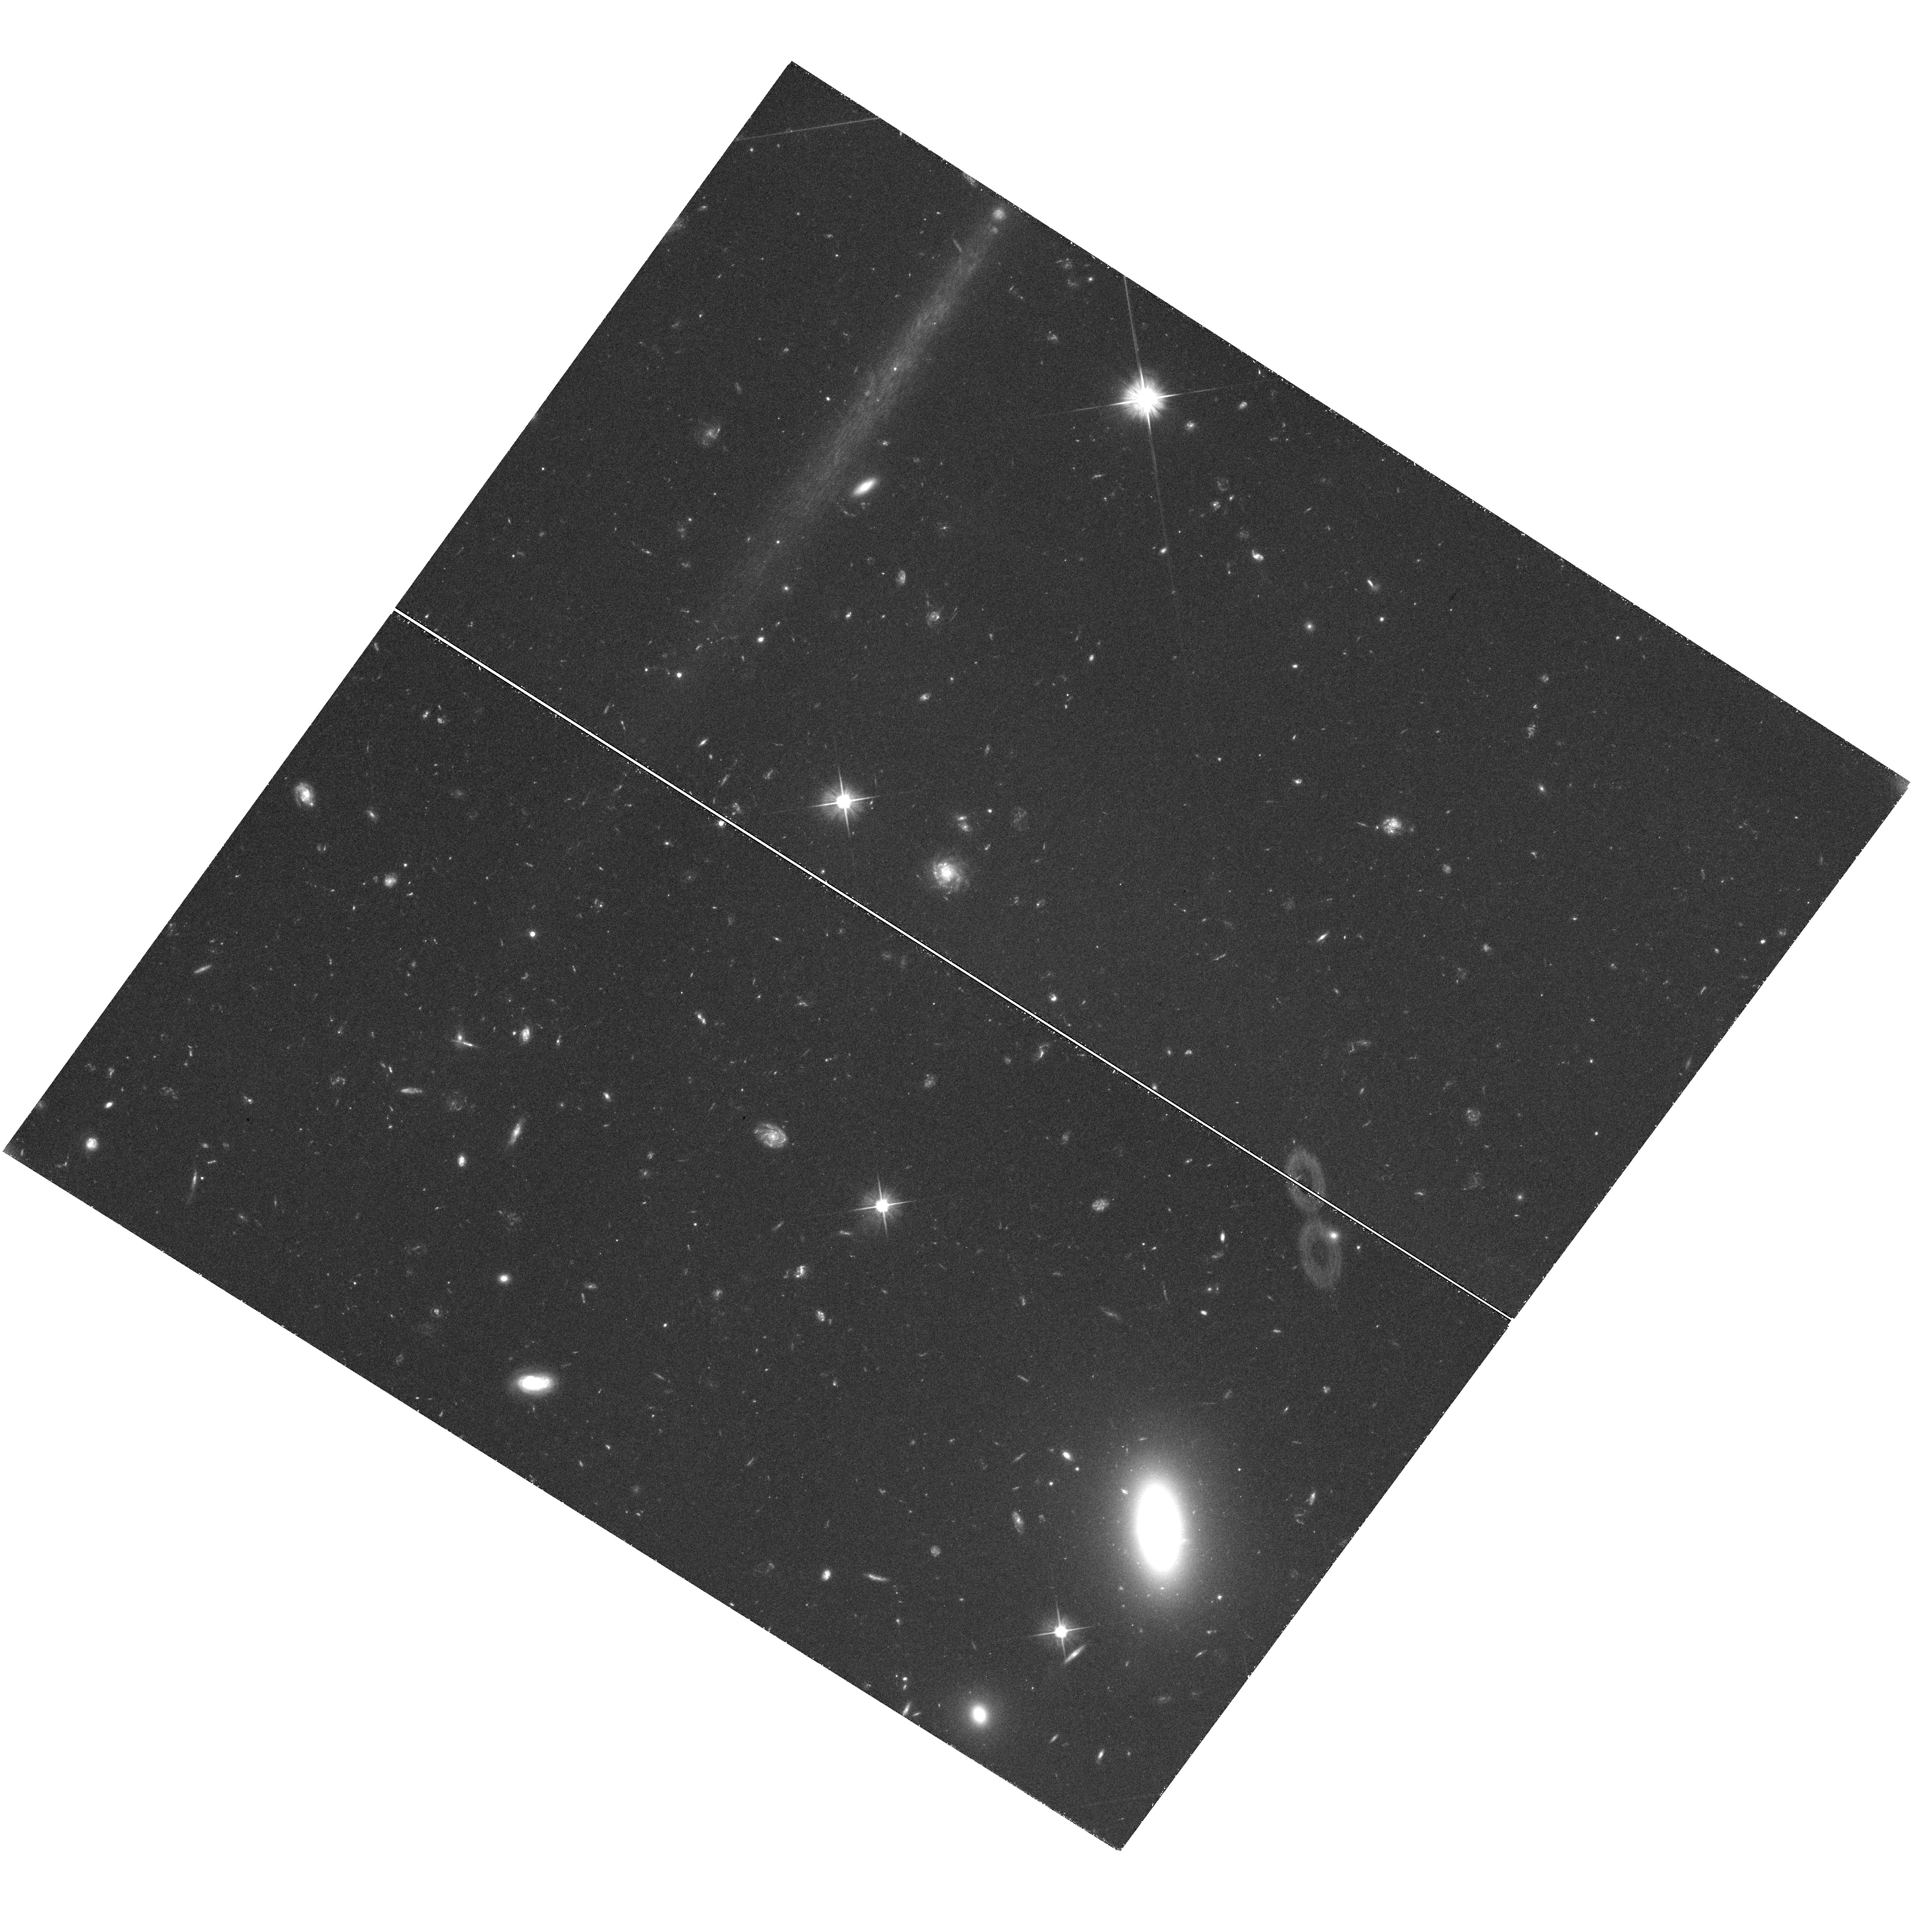
Target: LEO-T
Instrument: WFC3/UVIS
Filter: F606W
Exposure: 1.8 h
Observation ID: hst_12914_02_wfc3_uvis_f606w_ic0802

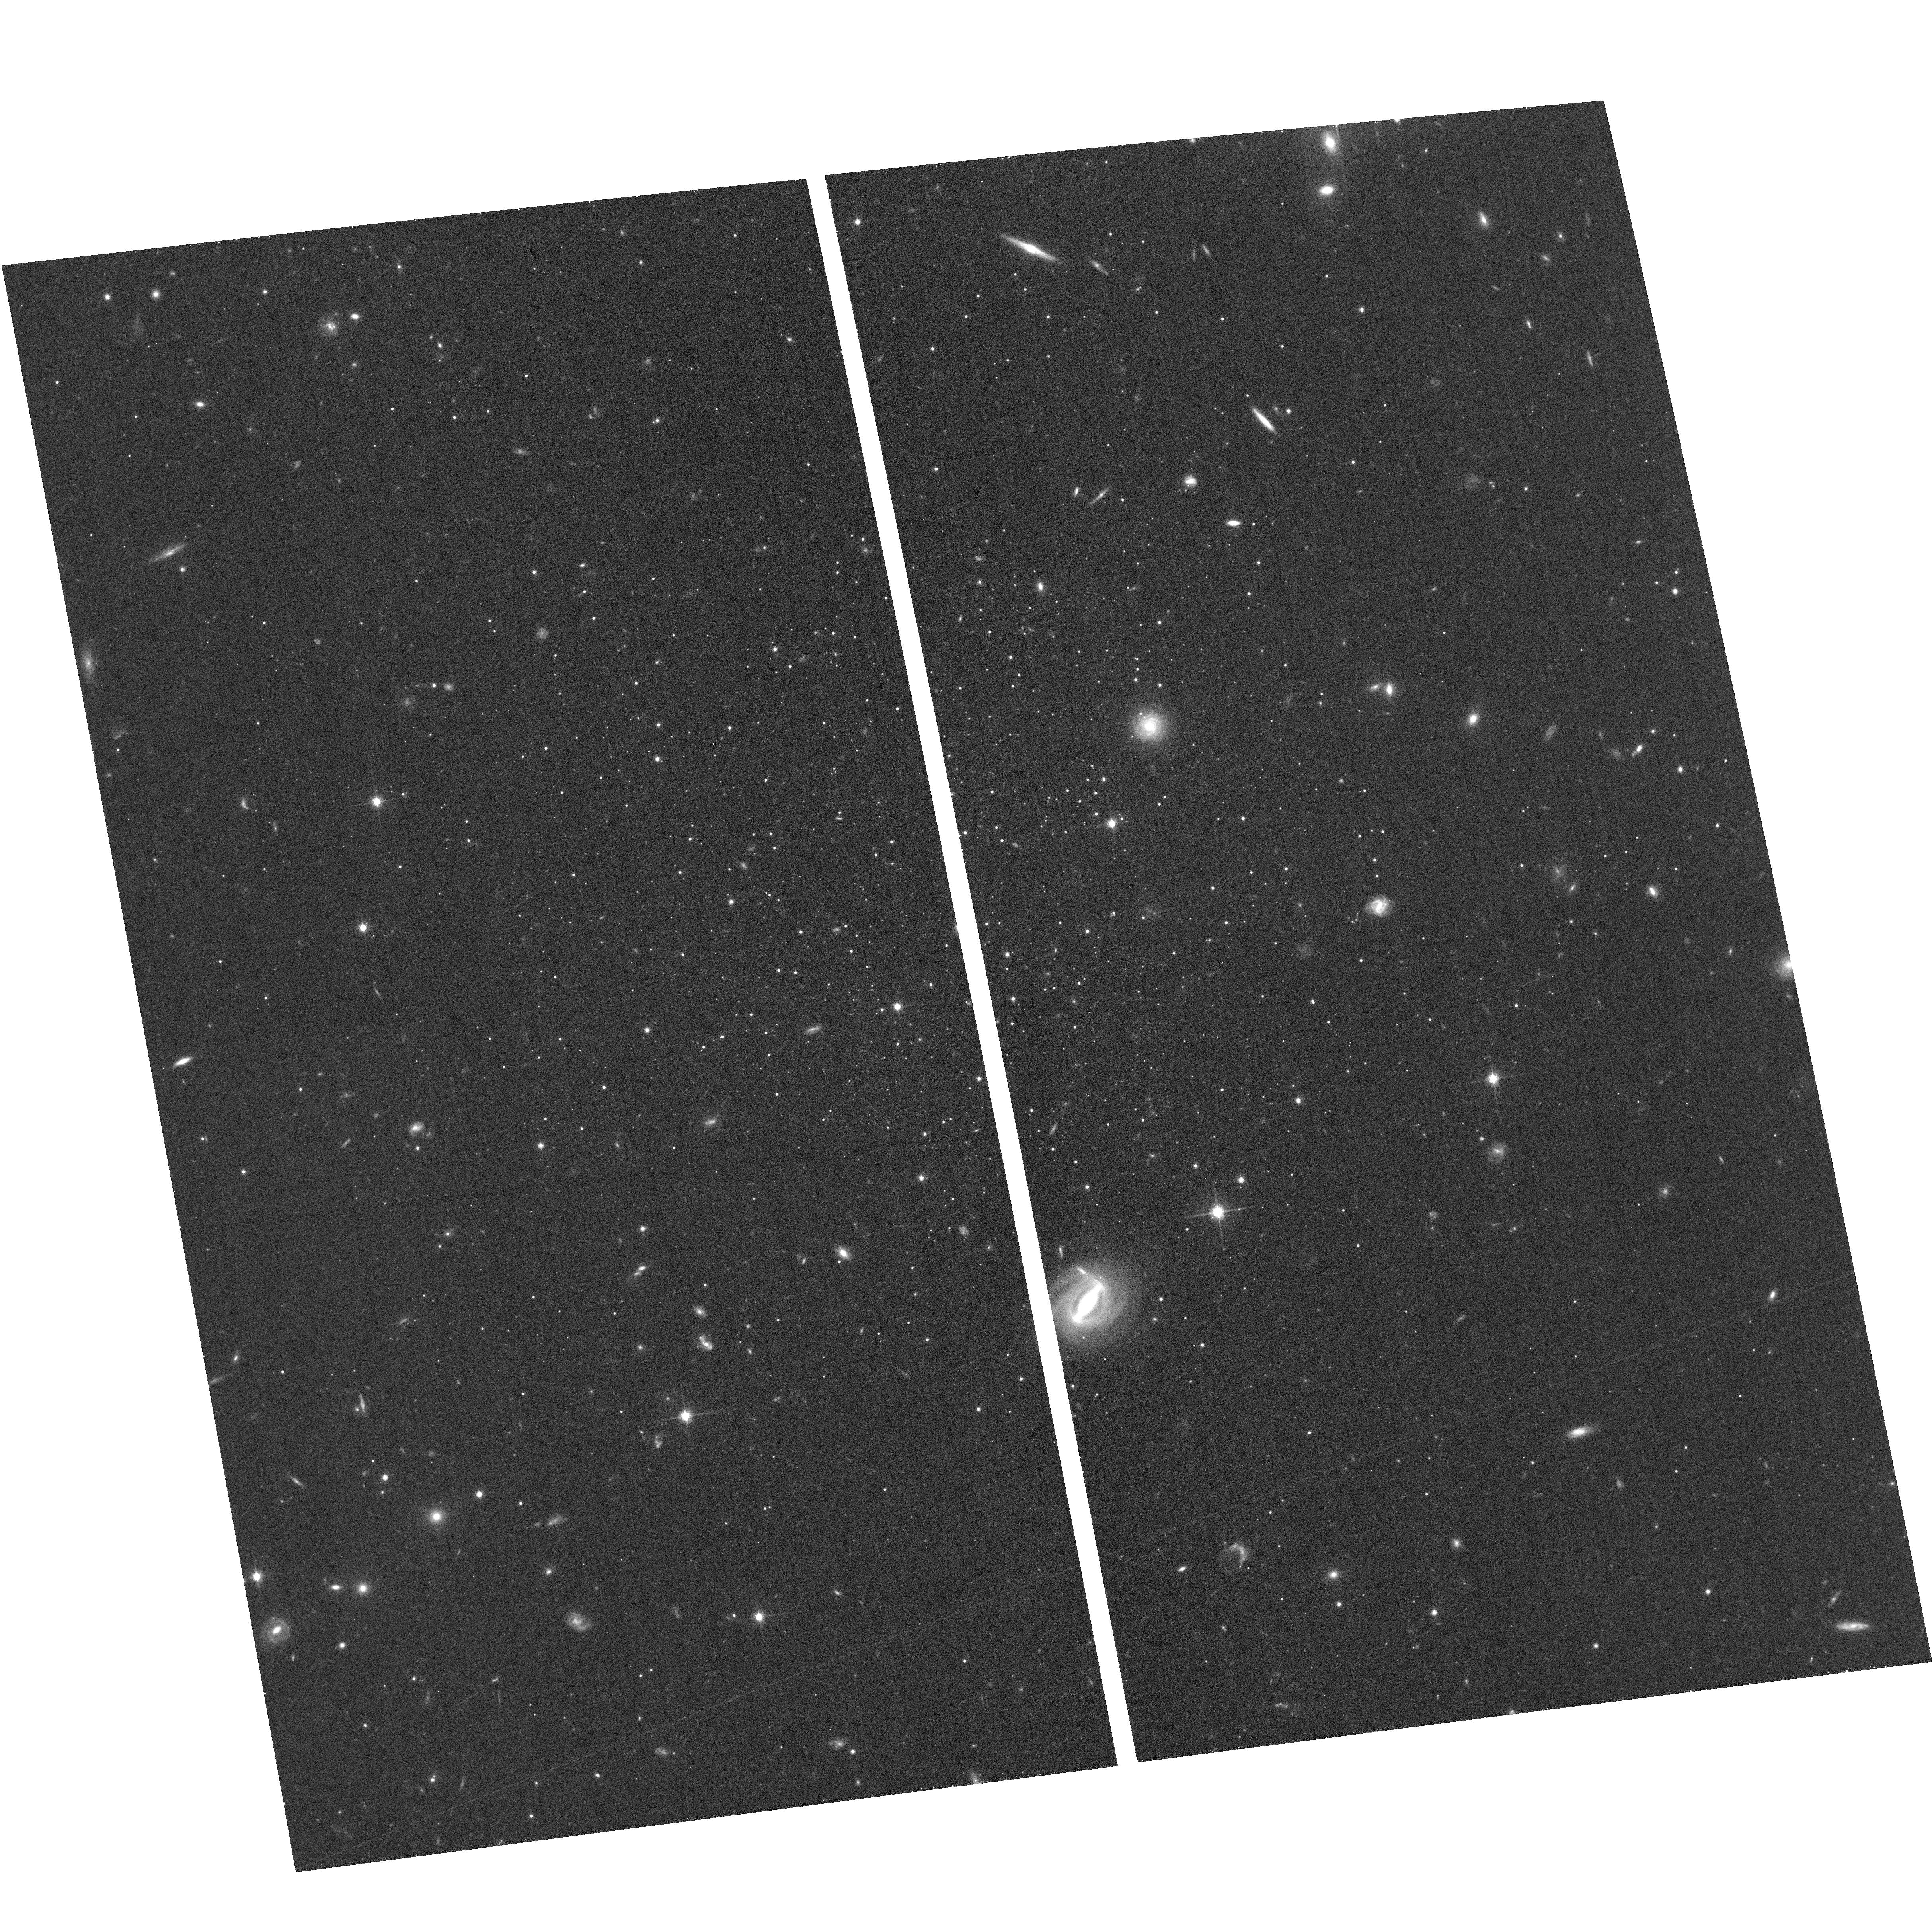
Target: LEO-T
Instrument: ACS/WFC
Filter: F814W
Exposure: 16 min
Observation ID: hst_12914_01_acs_wfc_f814w_jc0801

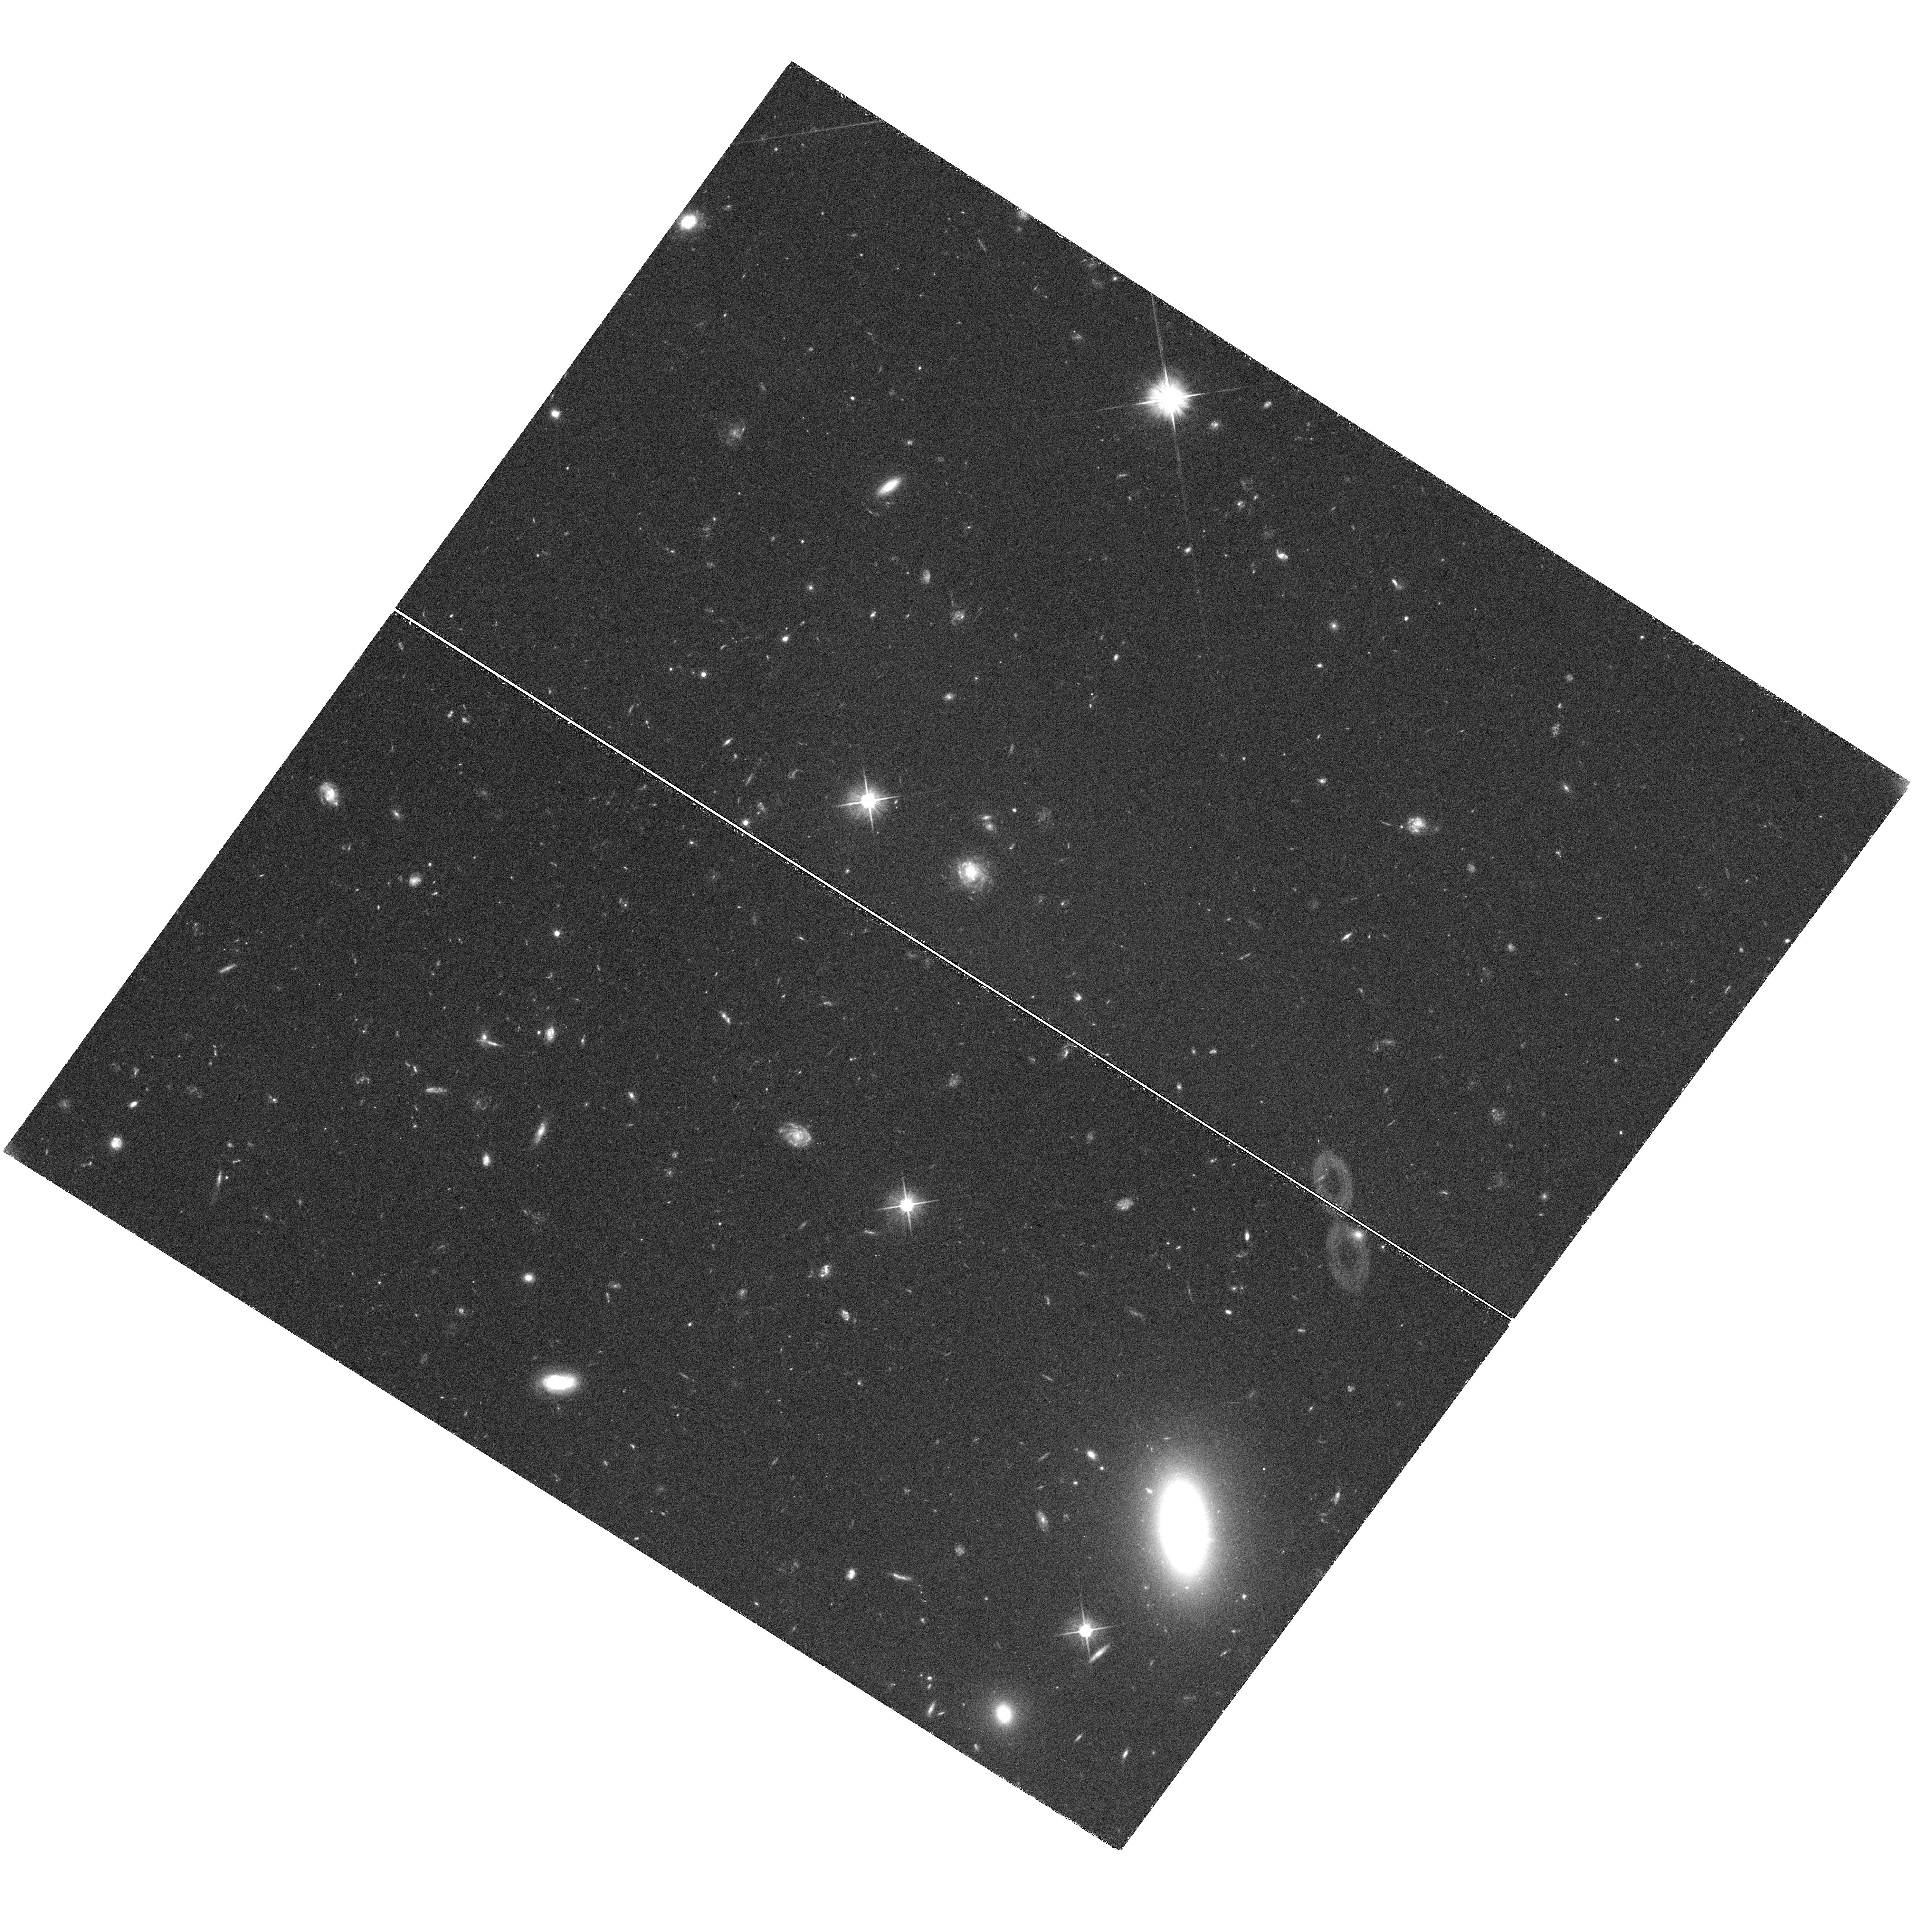
Target: LEO-T
Instrument: WFC3/UVIS
Filter: F606W
Exposure: 1.8 h
Observation ID: hst_12914_04_wfc3_uvis_f606w_ic0804

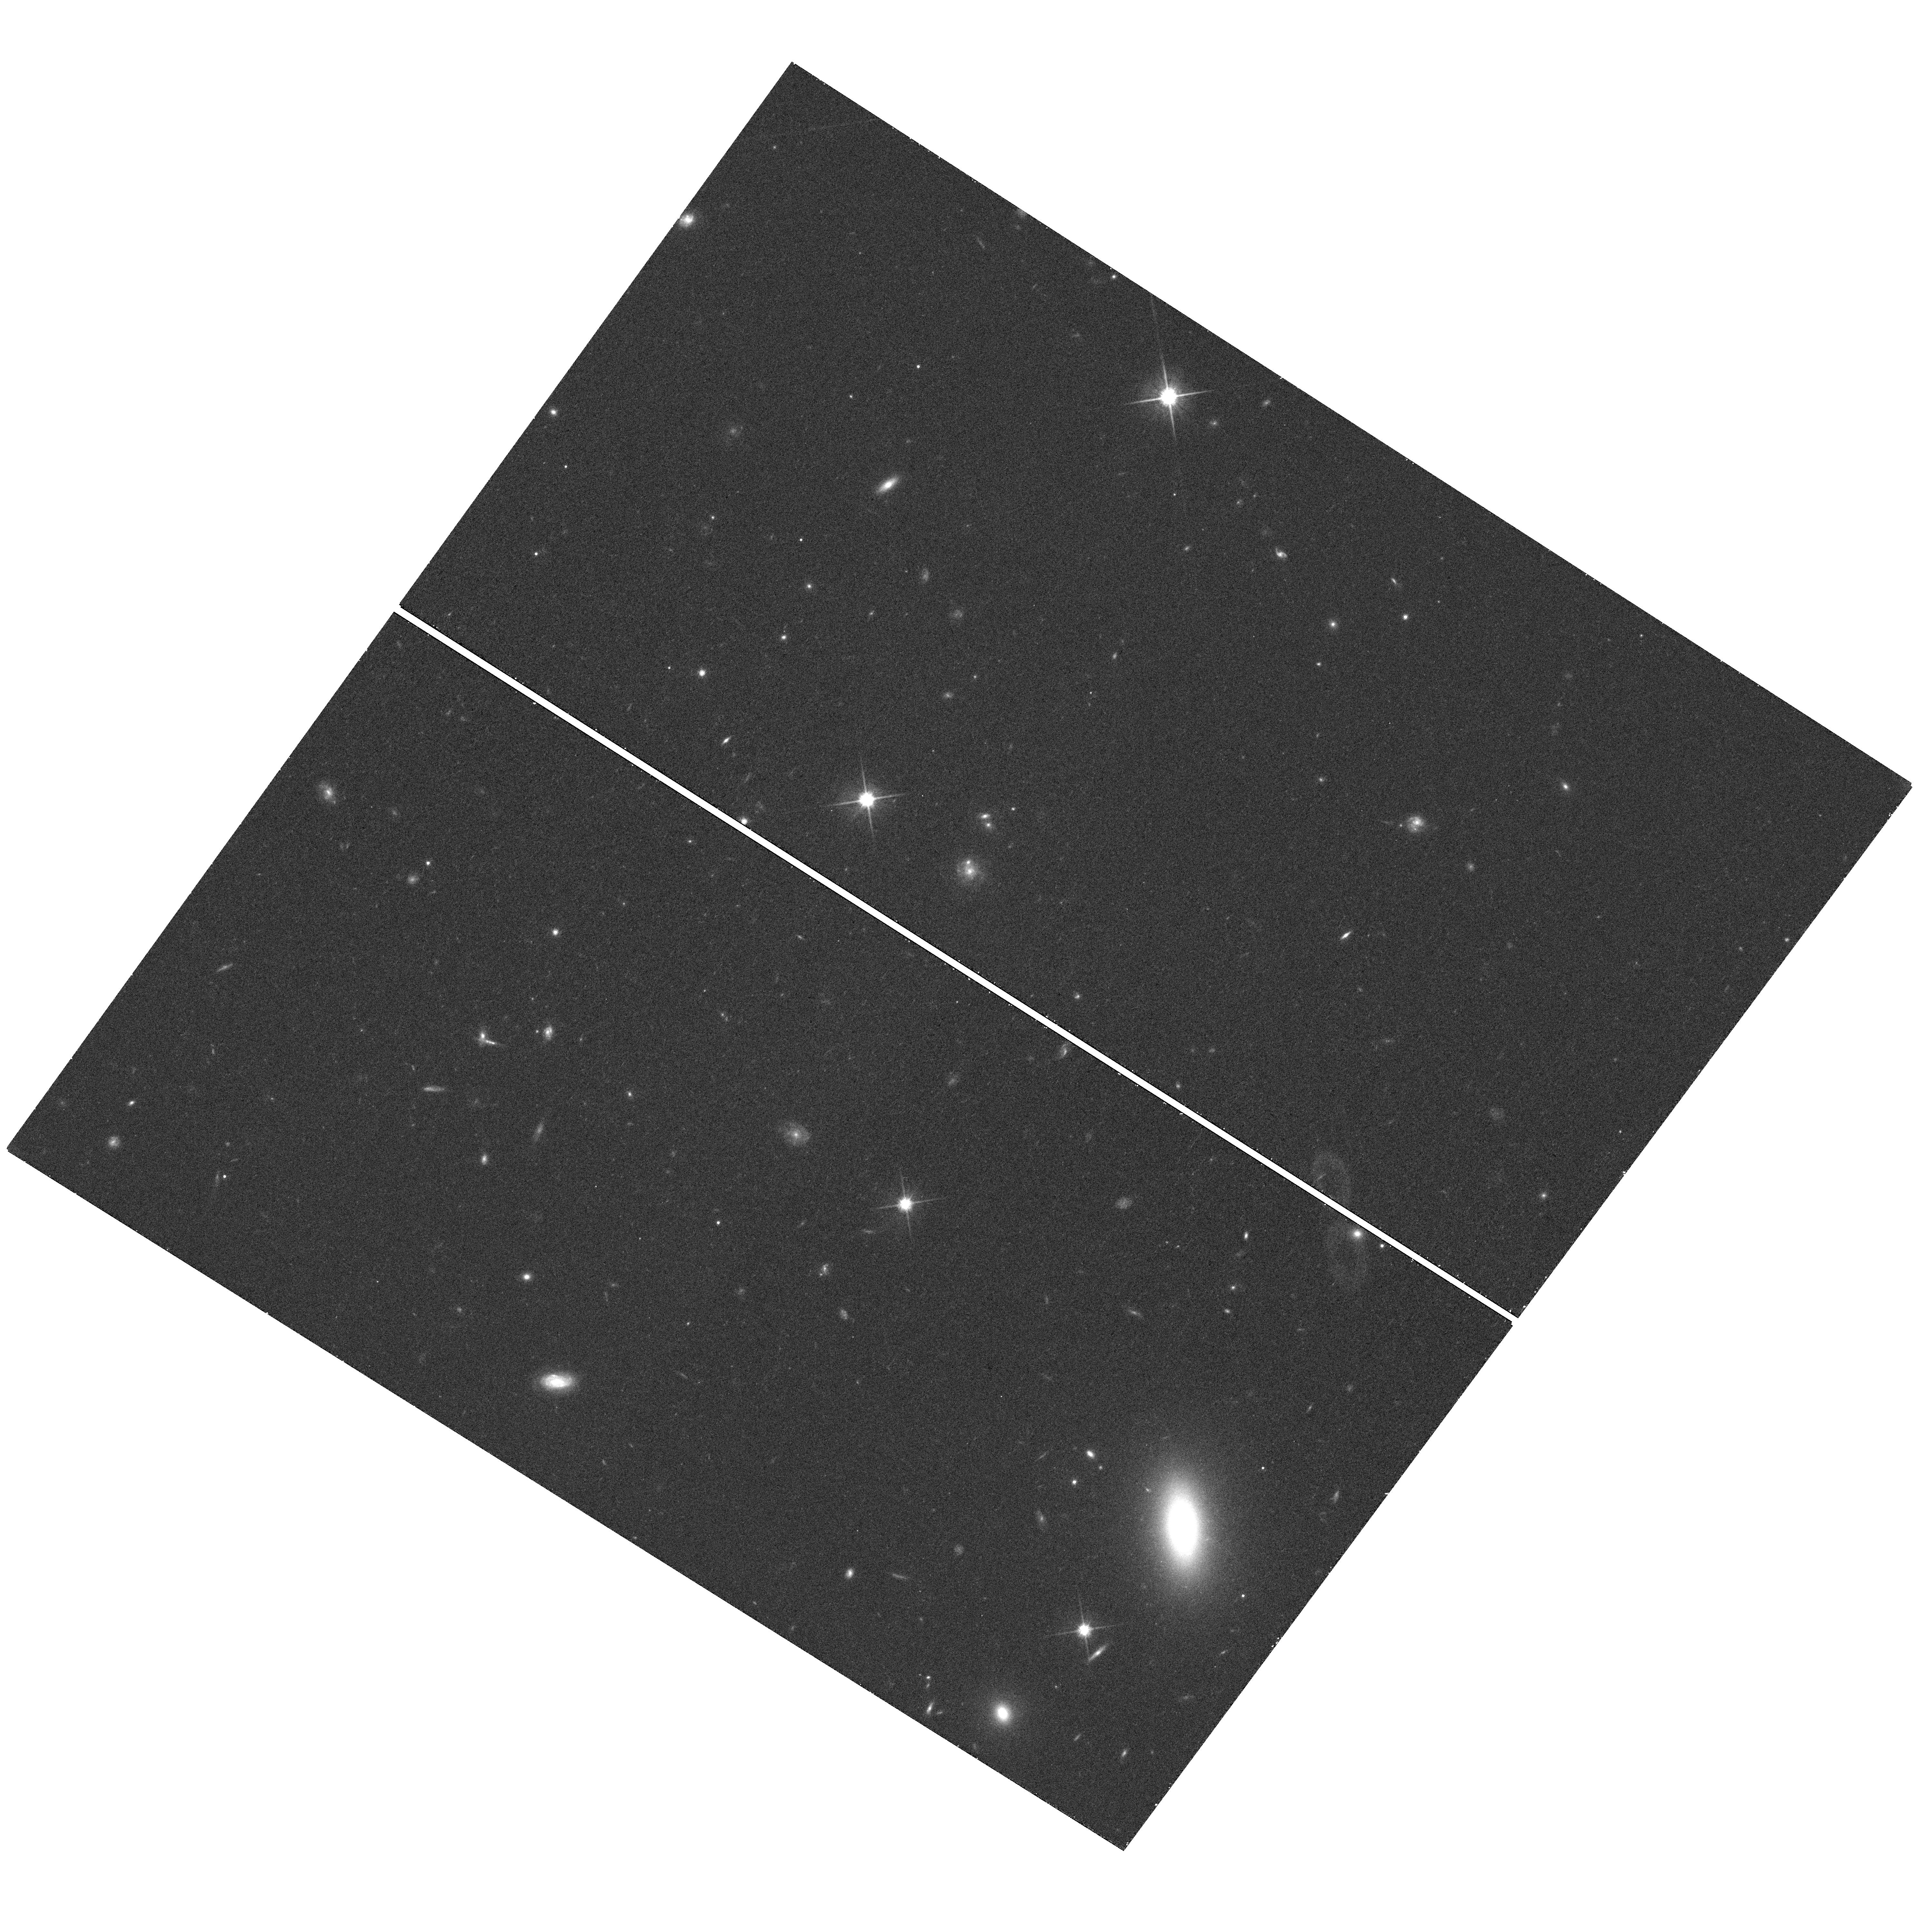
Target: LEO-T
Instrument: WFC3/UVIS
Filter: F814W
Exposure: 16 min
Observation ID: hst_12914_03_wfc3_uvis_f814w_ic0803

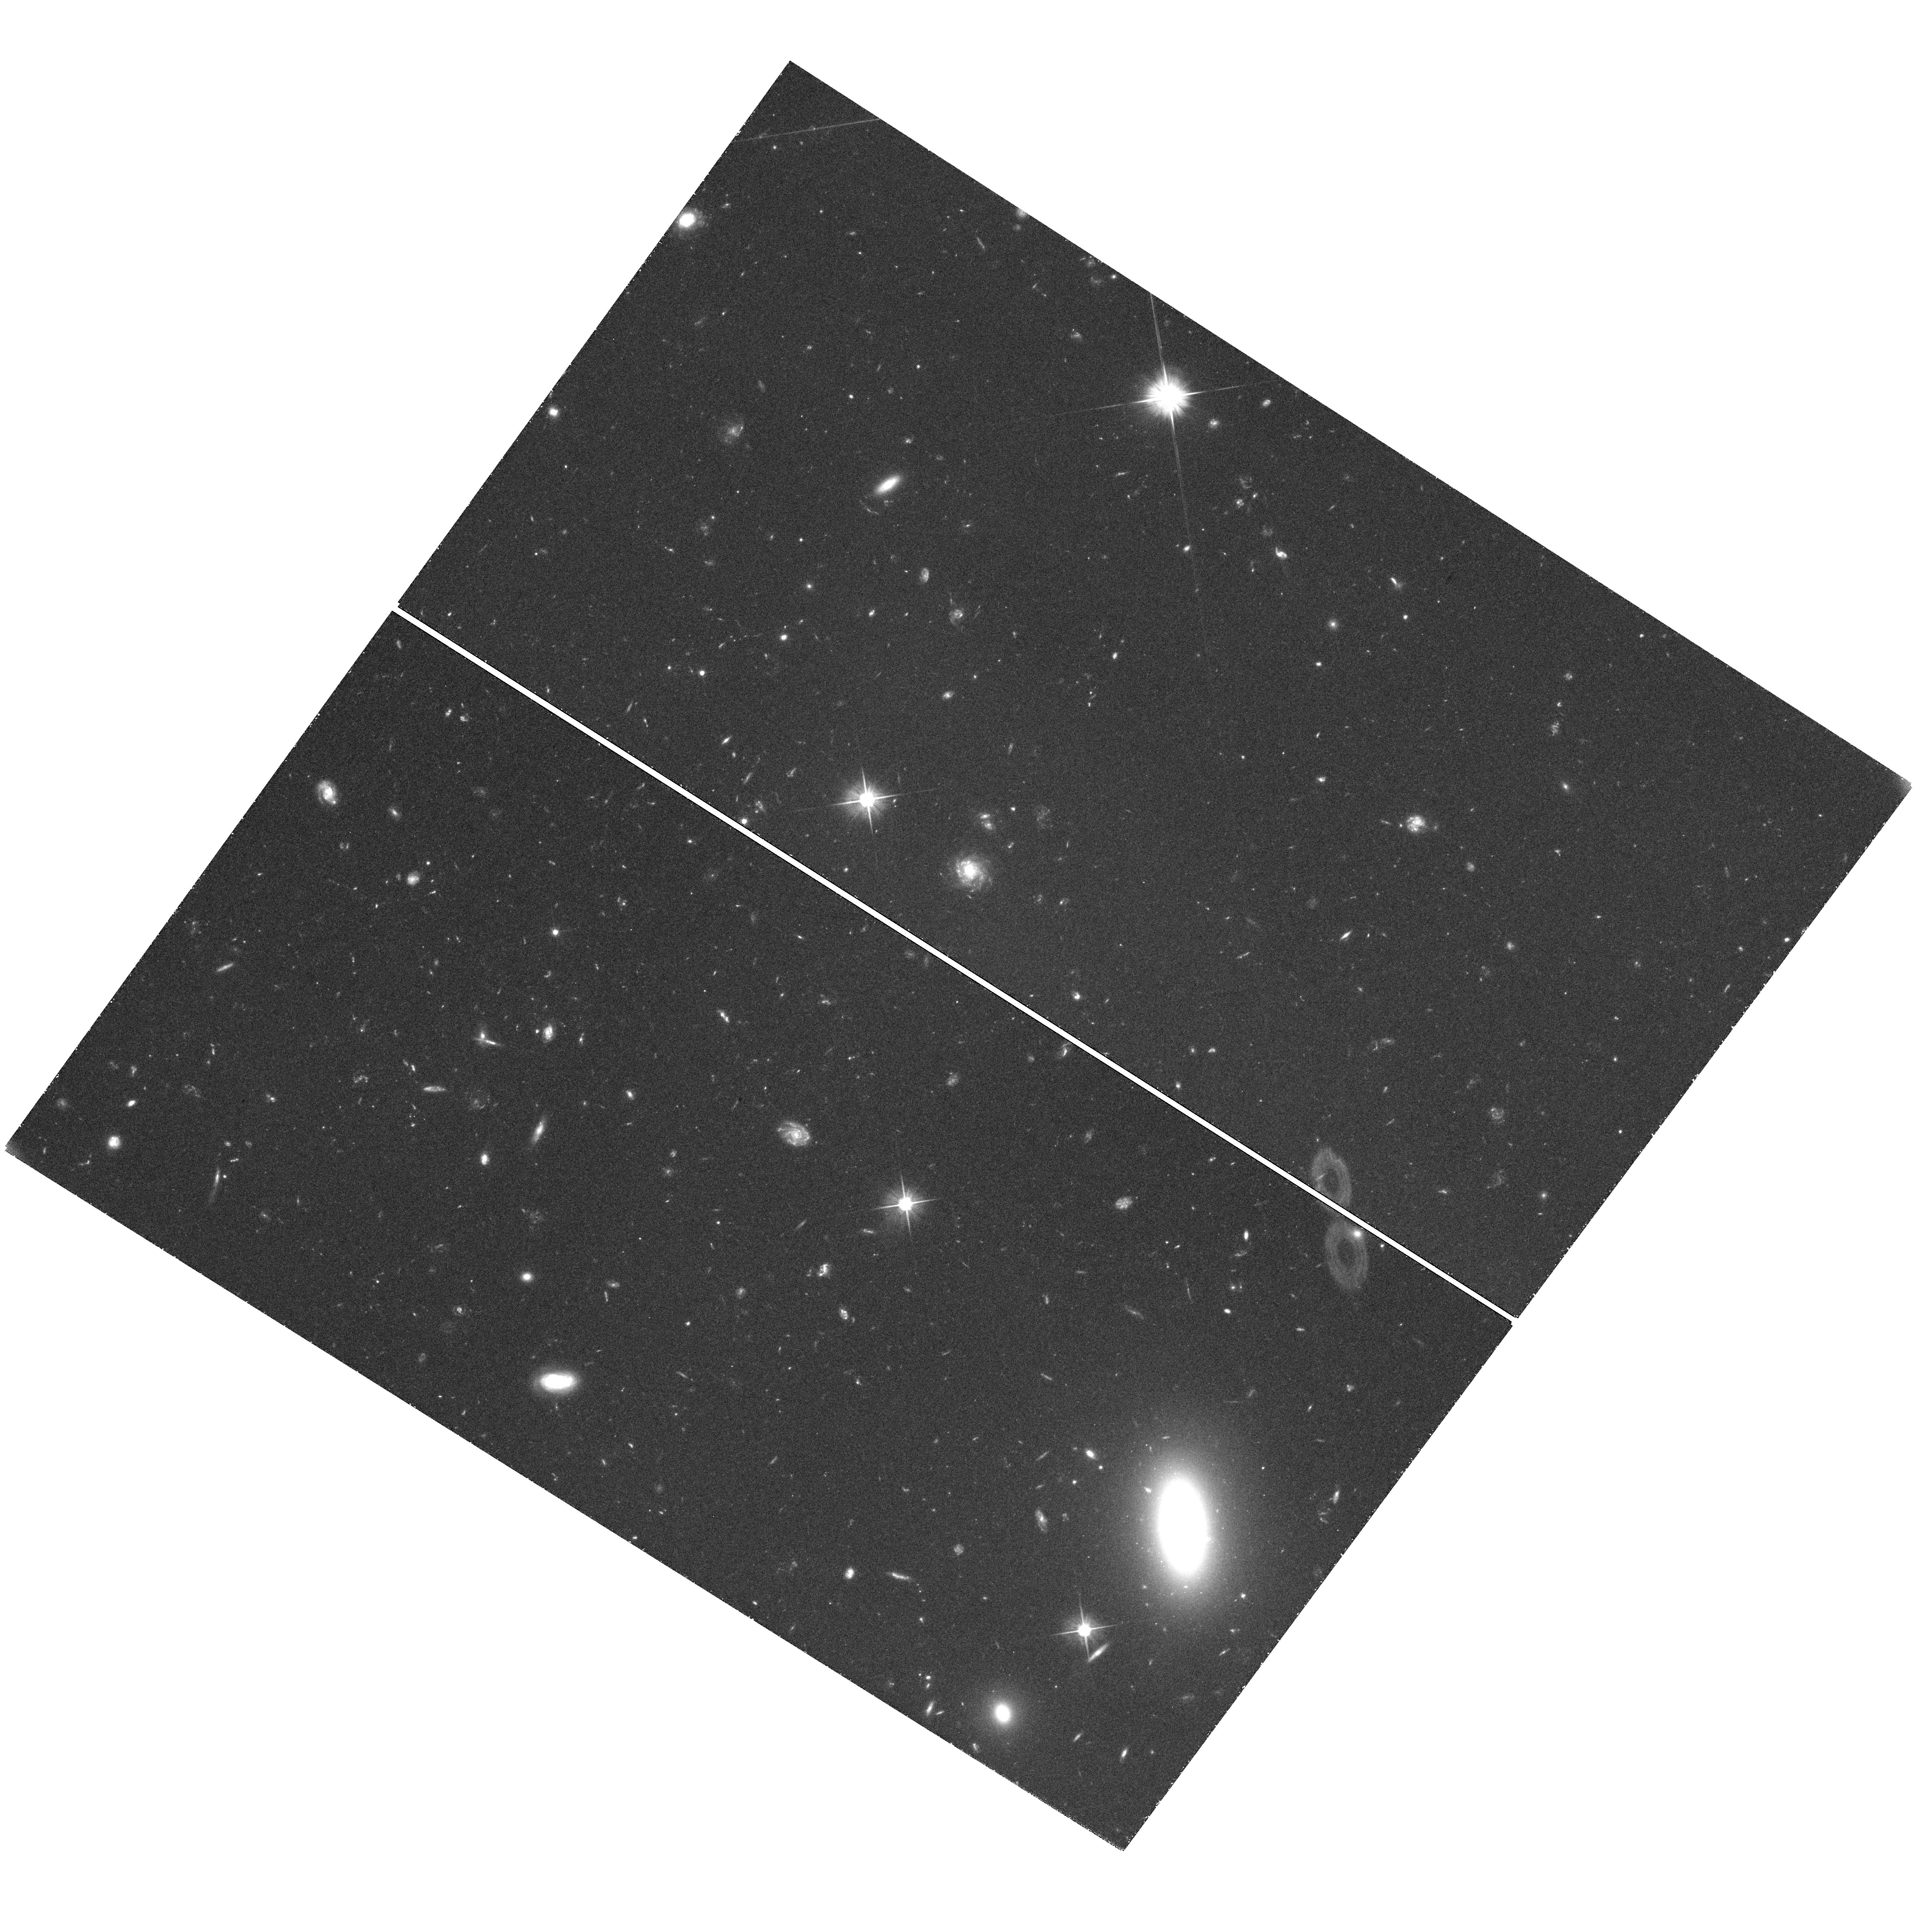
Target: LEO-T
Instrument: WFC3/UVIS
Filter: F606W
Exposure: 1.8 h
Observation ID: hst_12914_03_wfc3_uvis_f606w_ic0803

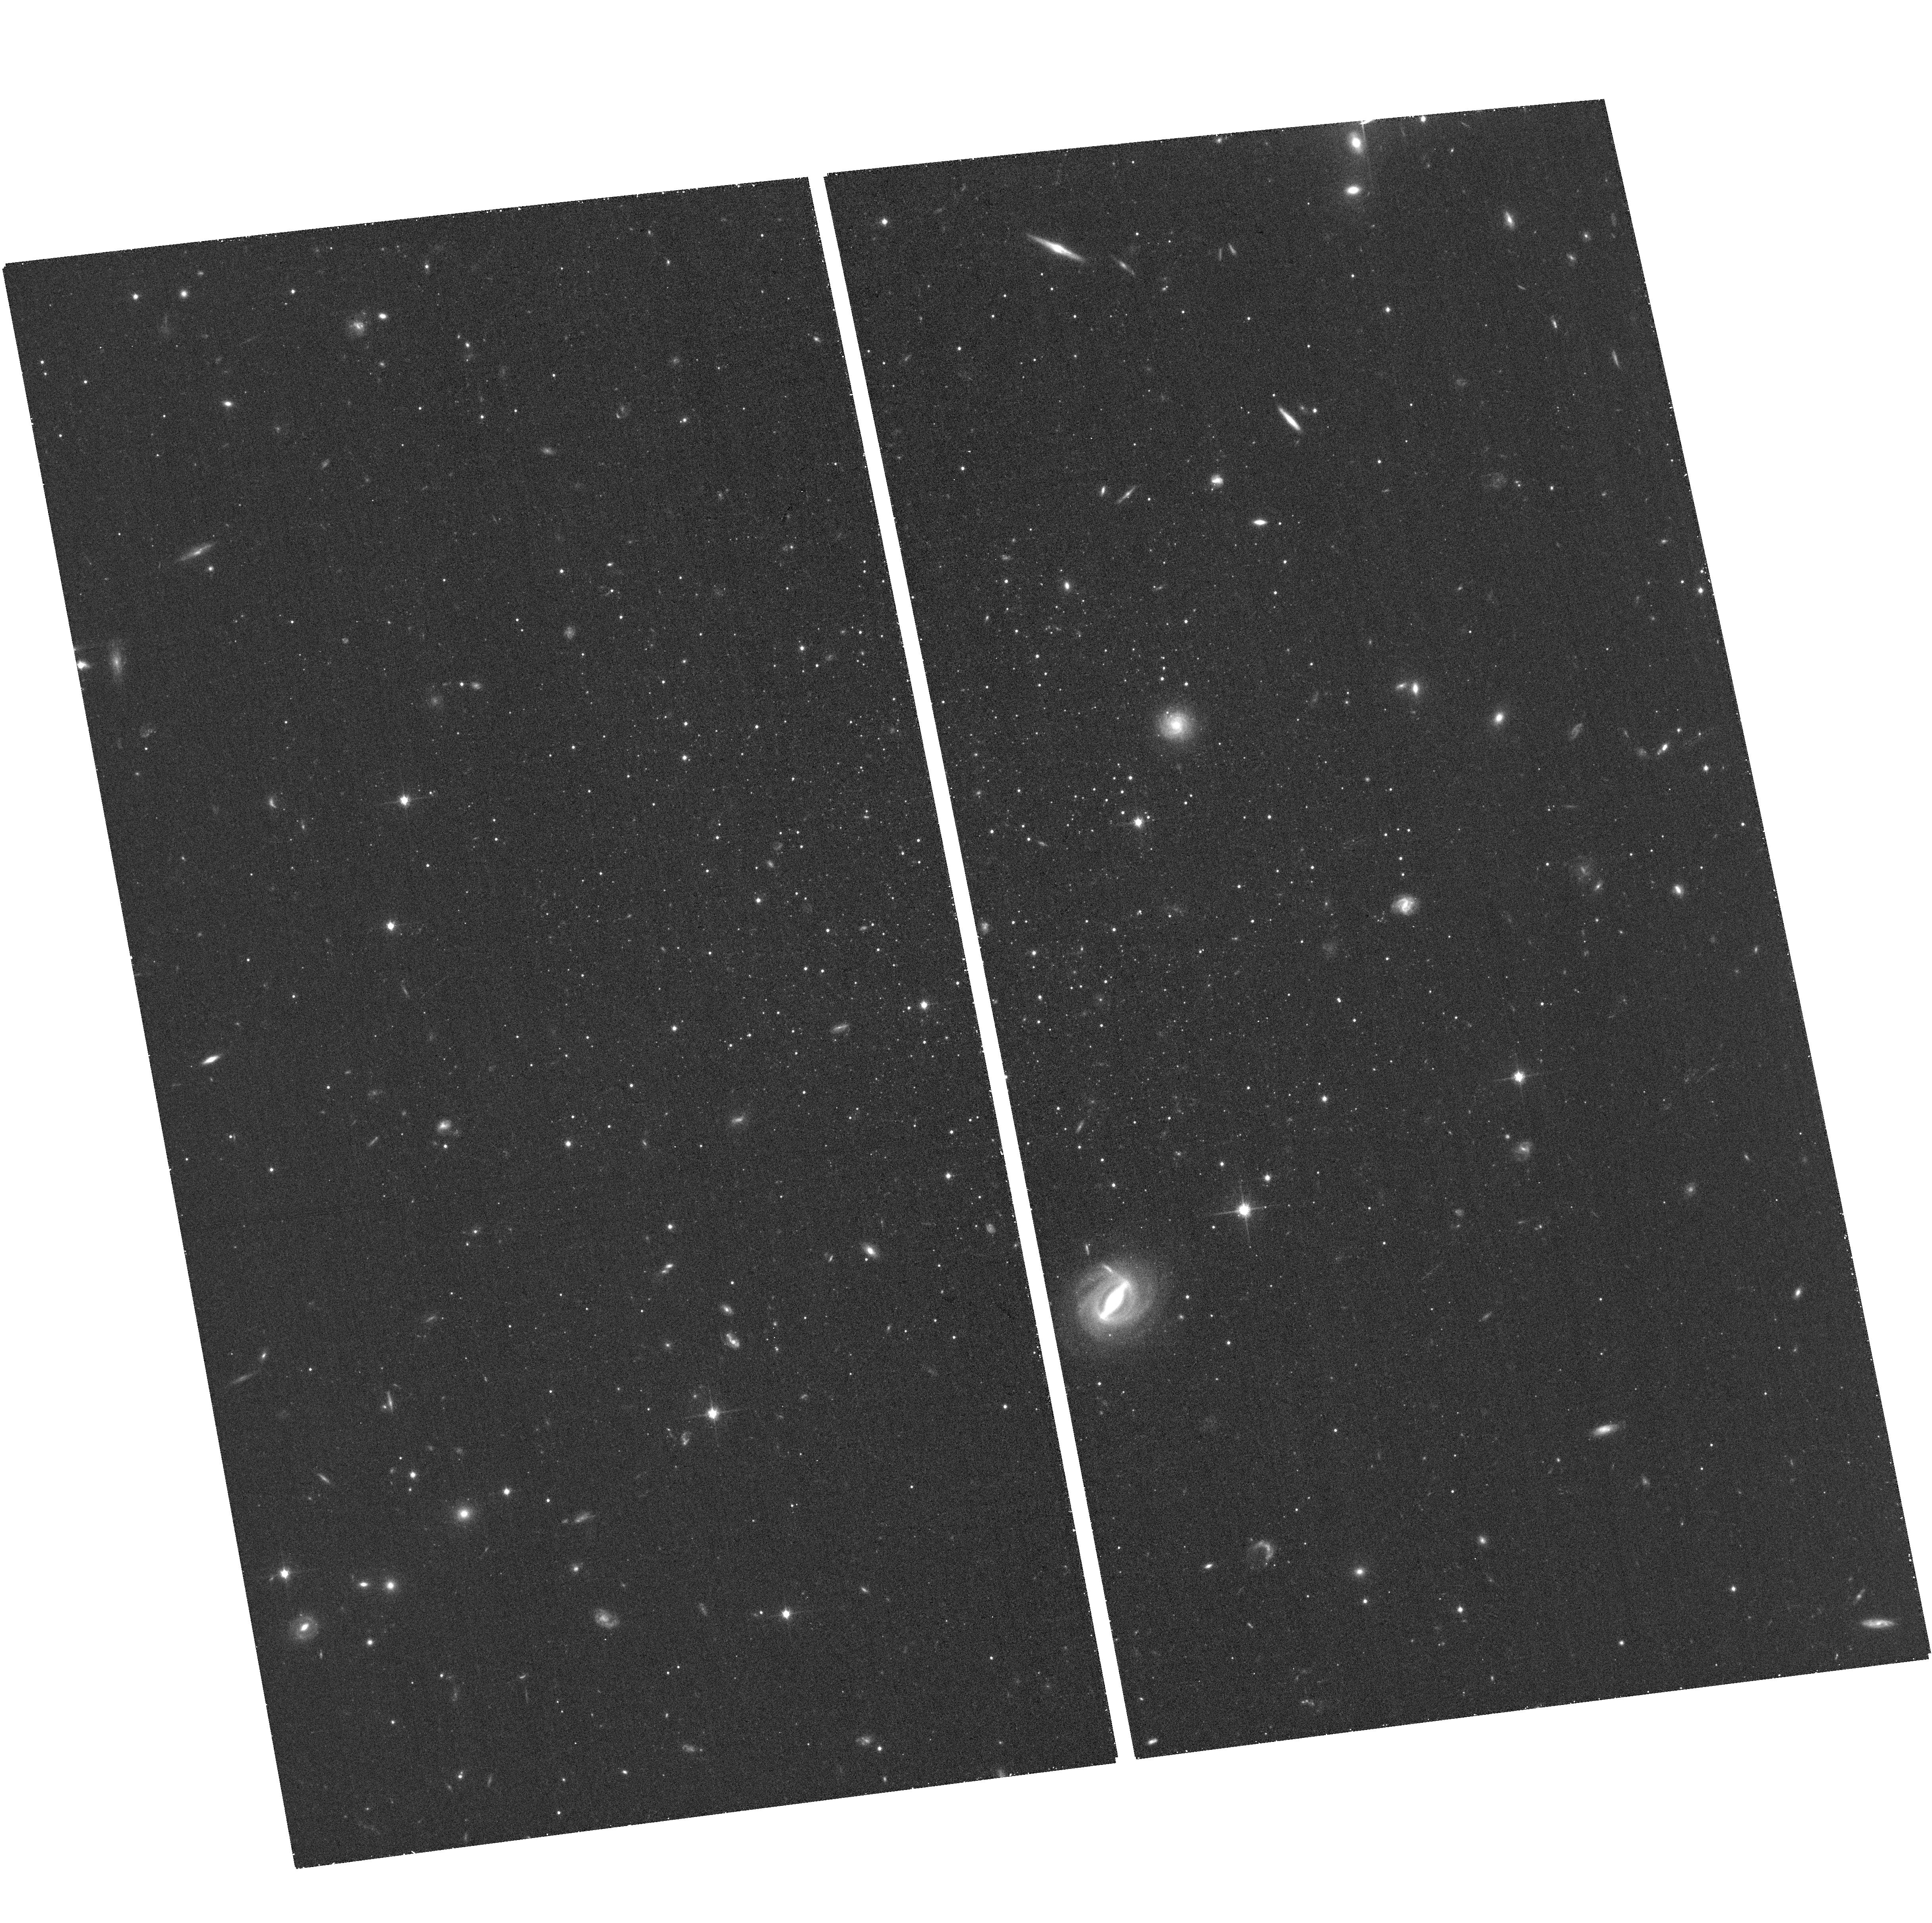
Target: LEO-T
Instrument: ACS/WFC
Filter: F814W
Exposure: 16 min
Observation ID: hst_12914_04_acs_wfc_f814w_jc0804

Measuring the Milky Way Mass with the Proper Motion of Leo T (PI: Do, Tuan)

The Milky Way has long been used to study galaxy evolution and cosmology, but these studies are currently limited by the large uncertainty in its dark matter halo mass. The halo mass is poorly constrained mainly because it is difficult to find appropriate tracers of the potential at large Galacto-centric distances. Satellite galaxies are the best such tracers, and recent cosmological simulations have shown a well-defined relationship between a satellite's orbital energy -- which depends on halo mass -- and its infall time. The recently discovered dwarf galaxy Leo T is an optimal candidate for measuring the halo mass in two respects. It is the most distant of the MW satellites, providing a probe of the mass distribution at large scales. It is also the only MW dwarf spheroidal galaxy with any gas; this makes it very likely that Leo T is currently falling into to MW for the first time. We propose to measure the bulk proper motion of Leo T using ACS/WFC in order to reconstruct its orbit. Using a well developed method of measuring the stellar proper motions with respect to an absolute reference frame composed of distant galaxies, we will be able to achieve a proper motion uncertainty of 0.03 mas/yr with a two year time baseline. Previous similar HST proper motion programs have shown that this precision is well within reach. A proper motion measurement of this precision, combined with the knowledge of Leo T's infall epoch, will allow for a determination of the mass of the MW within 400 kpc from the Galaxy, which is otherwise impossible. This knowledge will significantly reduce one of the largest uncertainties in interpreting the Milky Way in cosmological context.